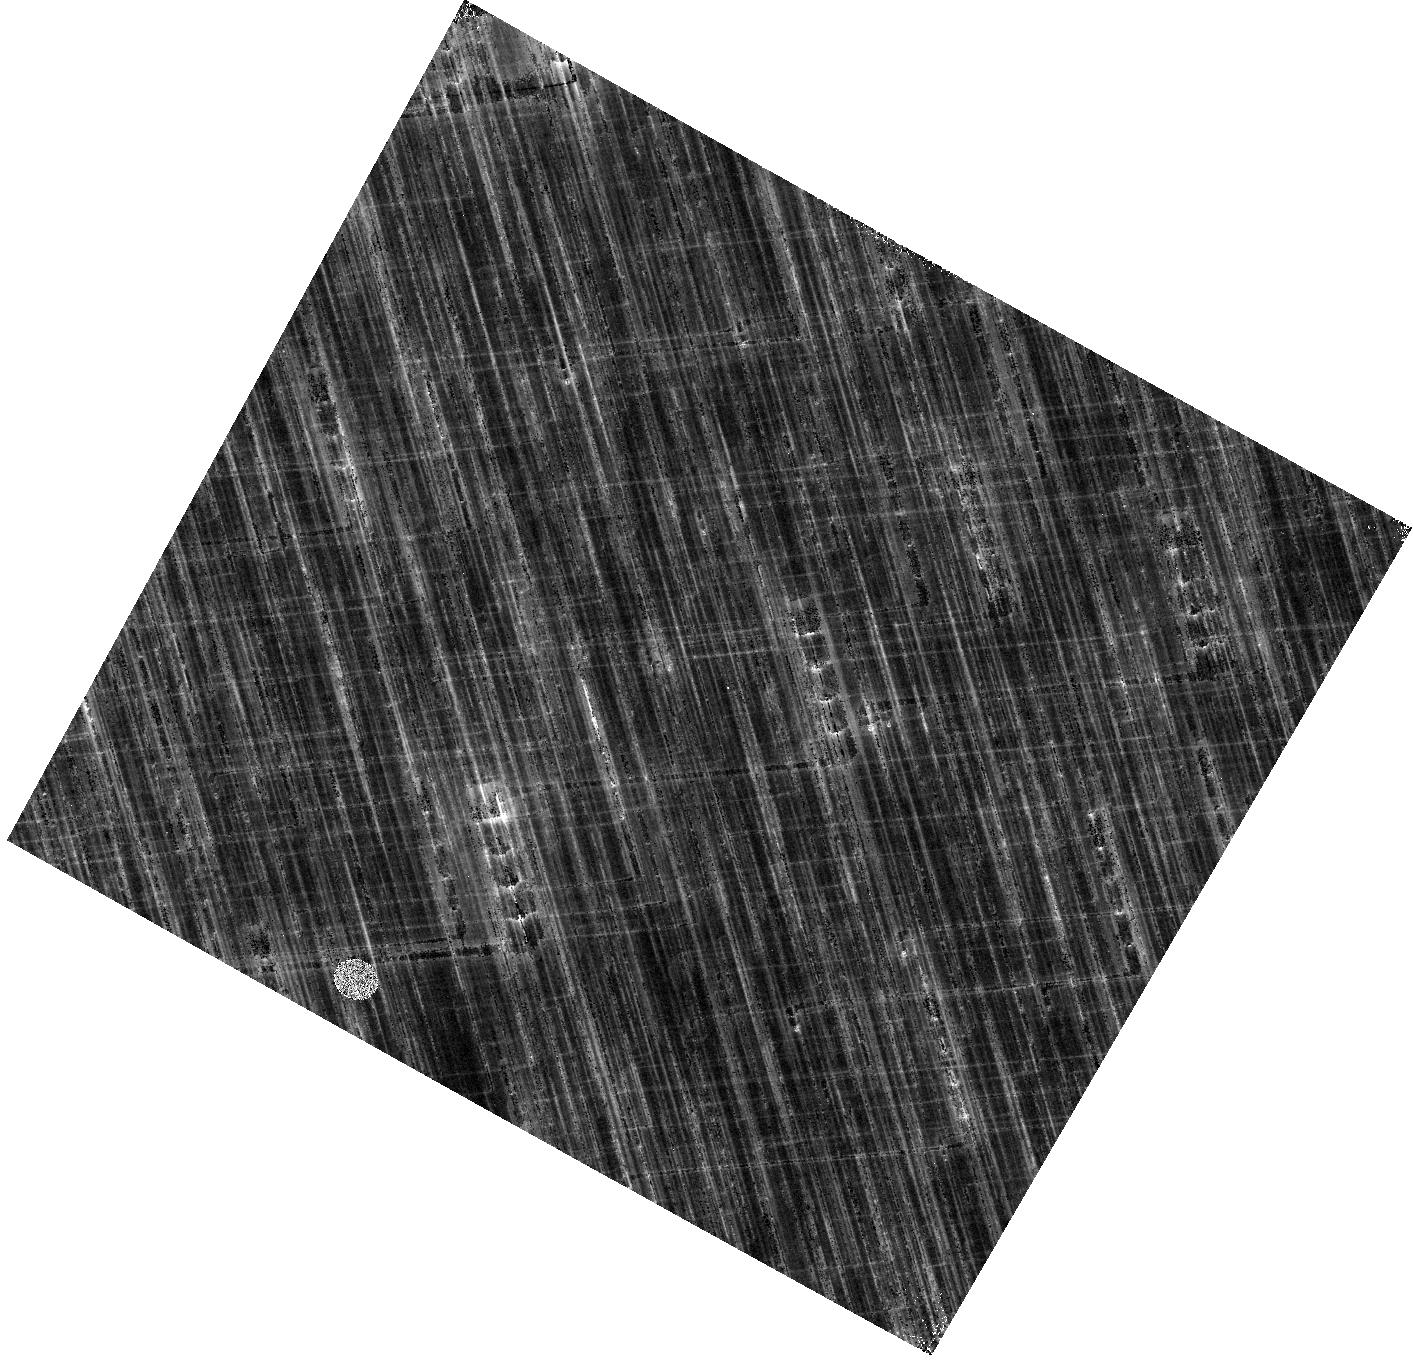
Target: V-TT-AQL. Instrument: WFC3/IR. Filter: F153M. Exposure: 6 min. Observation ID: hst_15879_pa_wfc3_ir_f153m_ie37pa

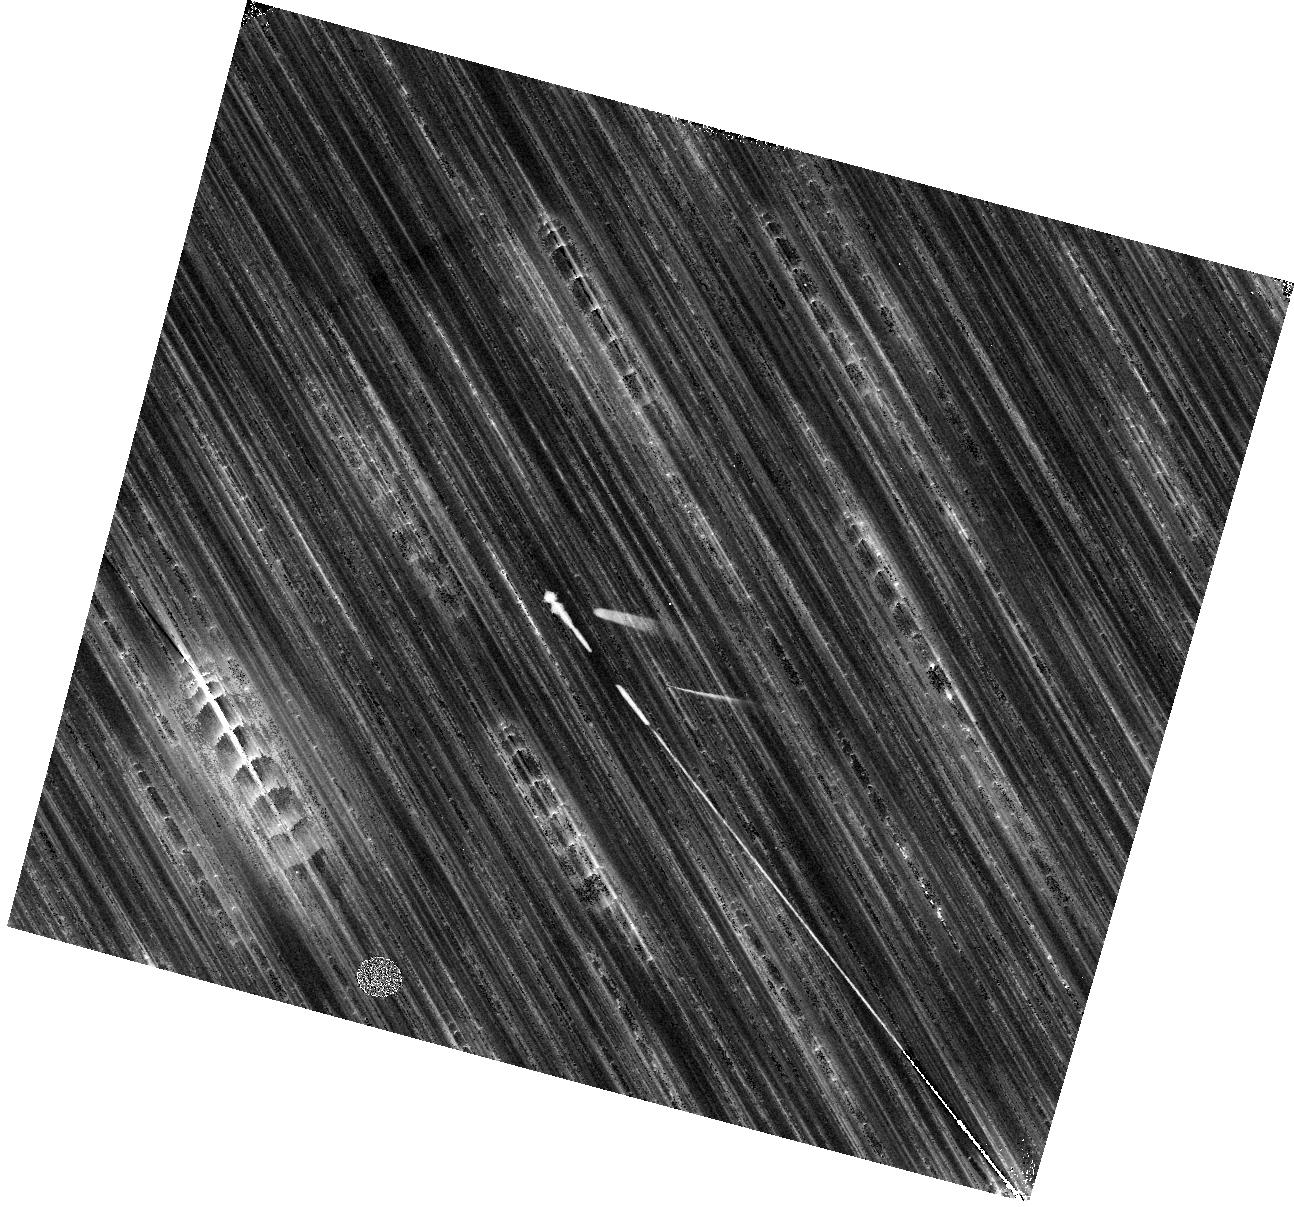
Target: V-T-CRU. Instrument: WFC3/IR. Filter: F153M. Exposure: 6 min. Observation ID: hst_15879_fa_wfc3_ir_f153m_ie37fa

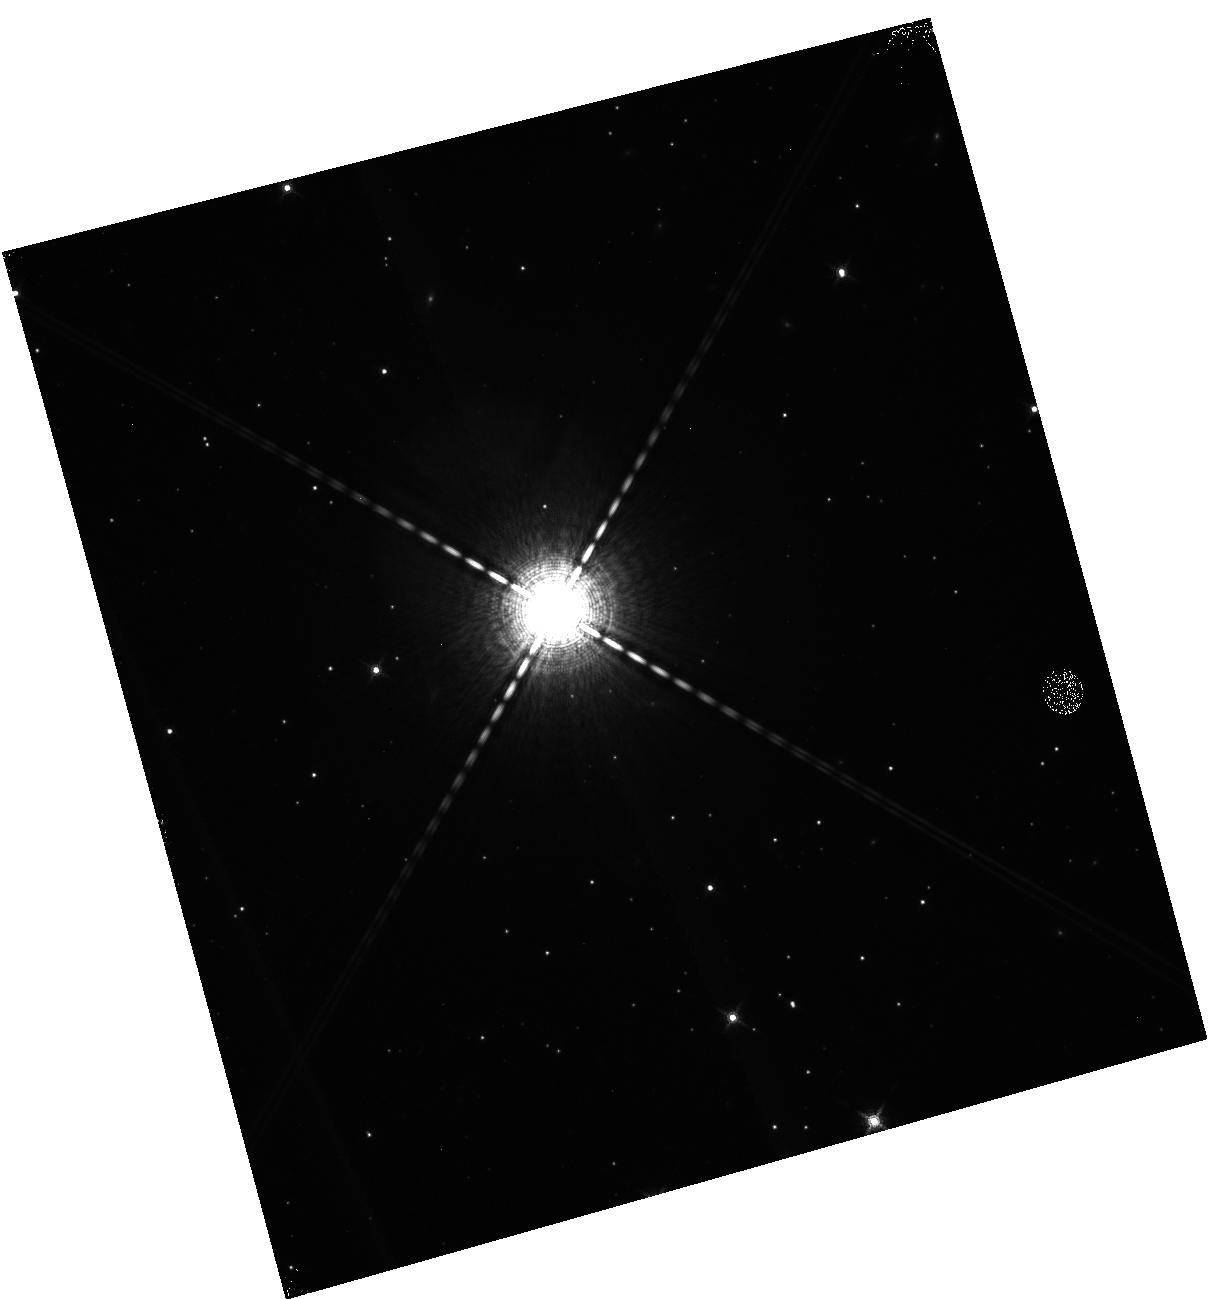
Target: V-RX-CAM. Instrument: WFC3/IR. Filter: F153M. Exposure: 6 min. Observation ID: hst_15879_6b_wfc3_ir_f153m_ie376b

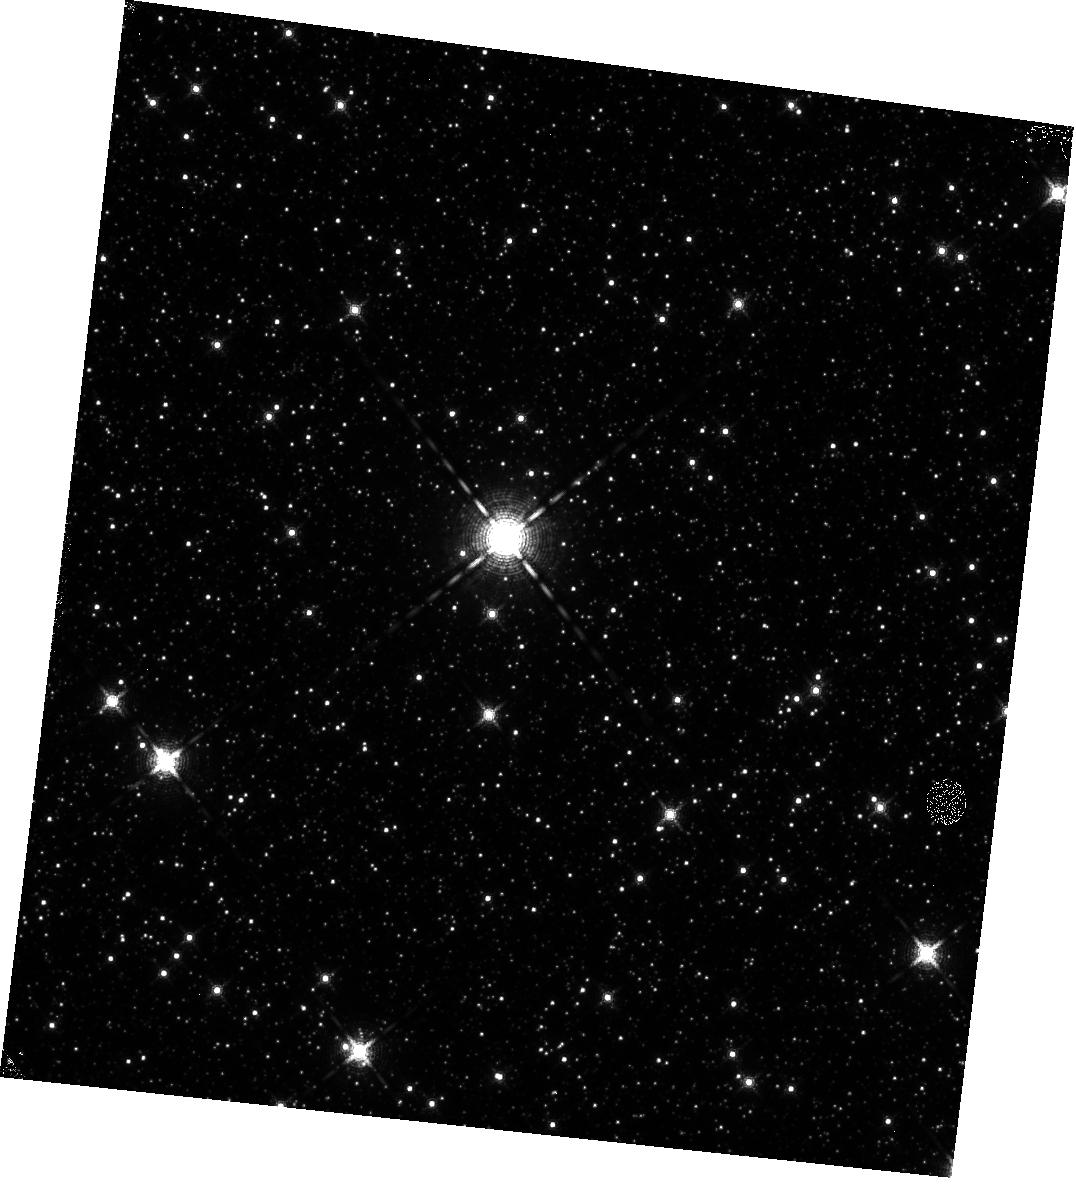
Target: V-SS-SCT. Instrument: WFC3/IR. Filter: F153M. Exposure: 6 min. Observation ID: hst_15879_zb_wfc3_ir_f153m_ie37zb

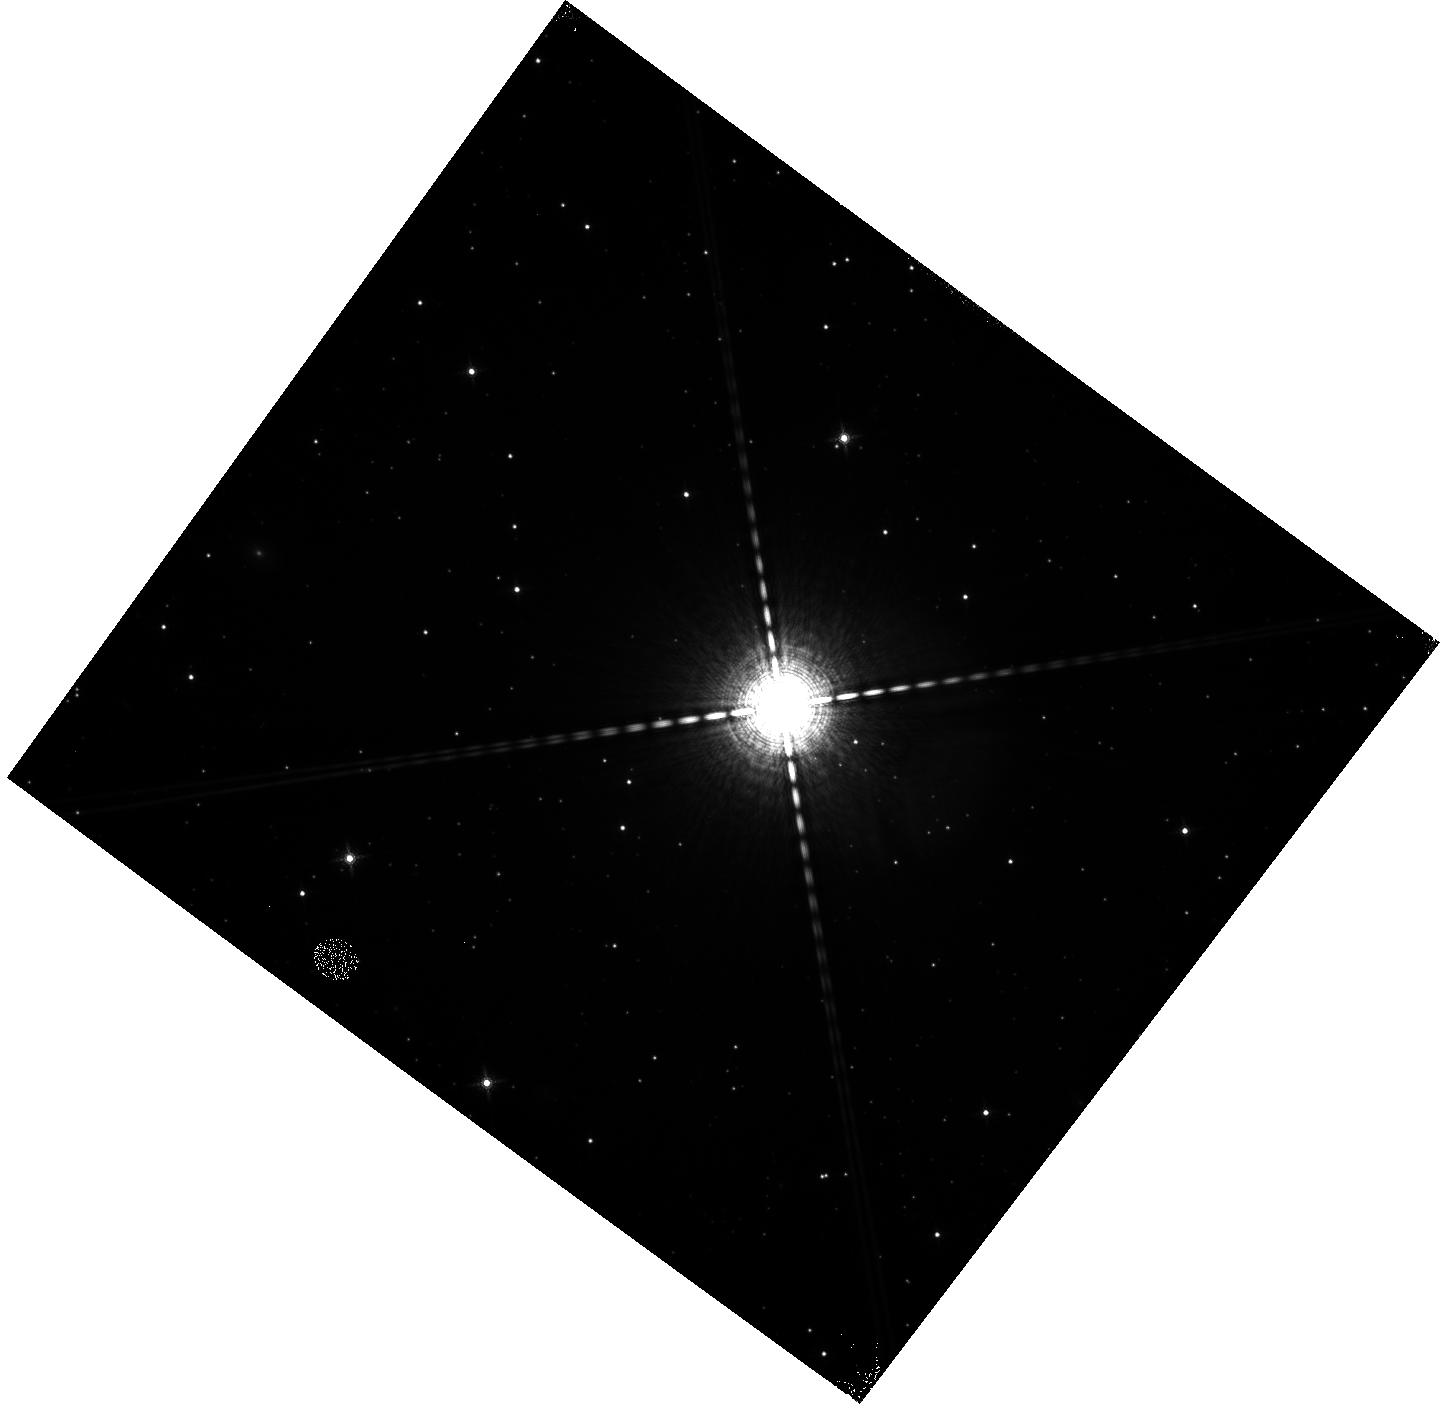
Target: V-U-AQL. Instrument: WFC3/IR. Filter: F153M. Exposure: 6 min. Observation ID: hst_15879_eb_wfc3_ir_f153m_ie37eb

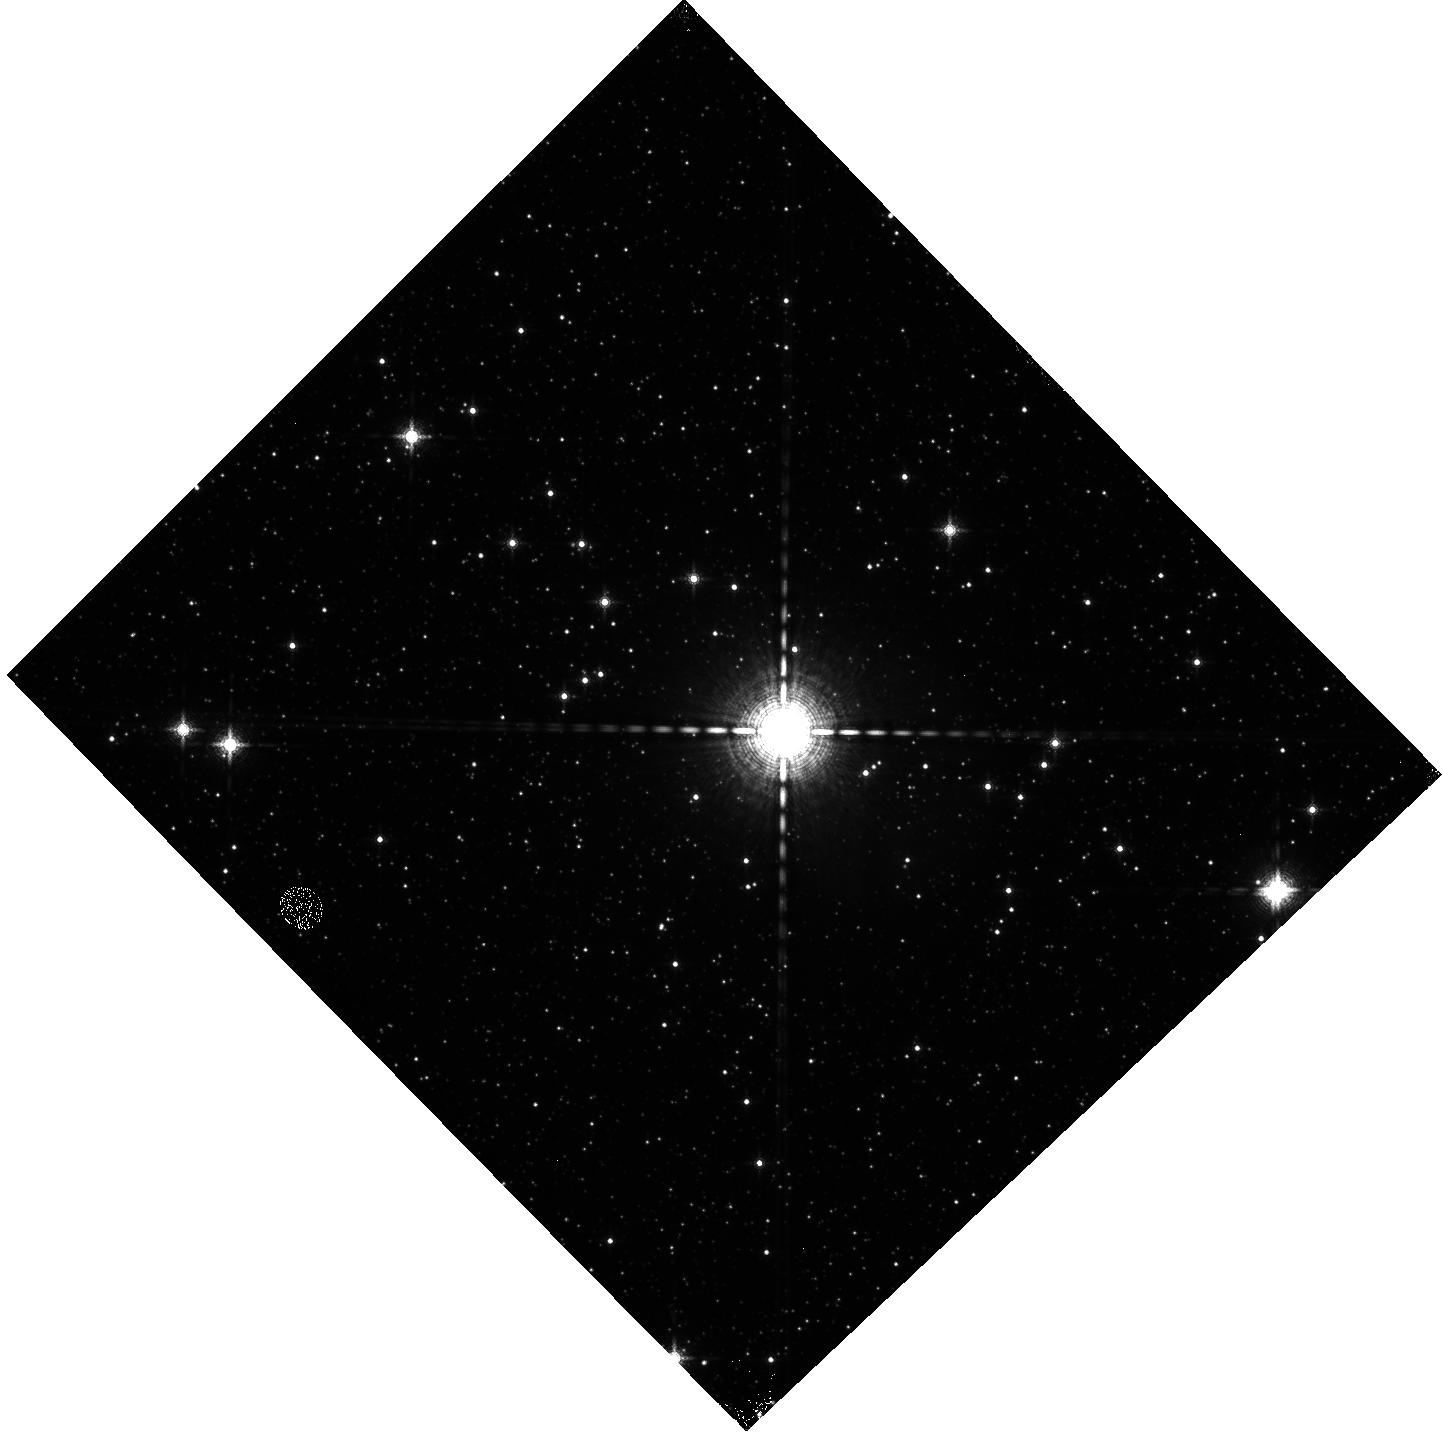
Target: V-U-SGR. Instrument: WFC3/IR. Filter: F153M. Exposure: 6 min. Observation ID: hst_15879_aa_wfc3_ir_f153m_ie37aa

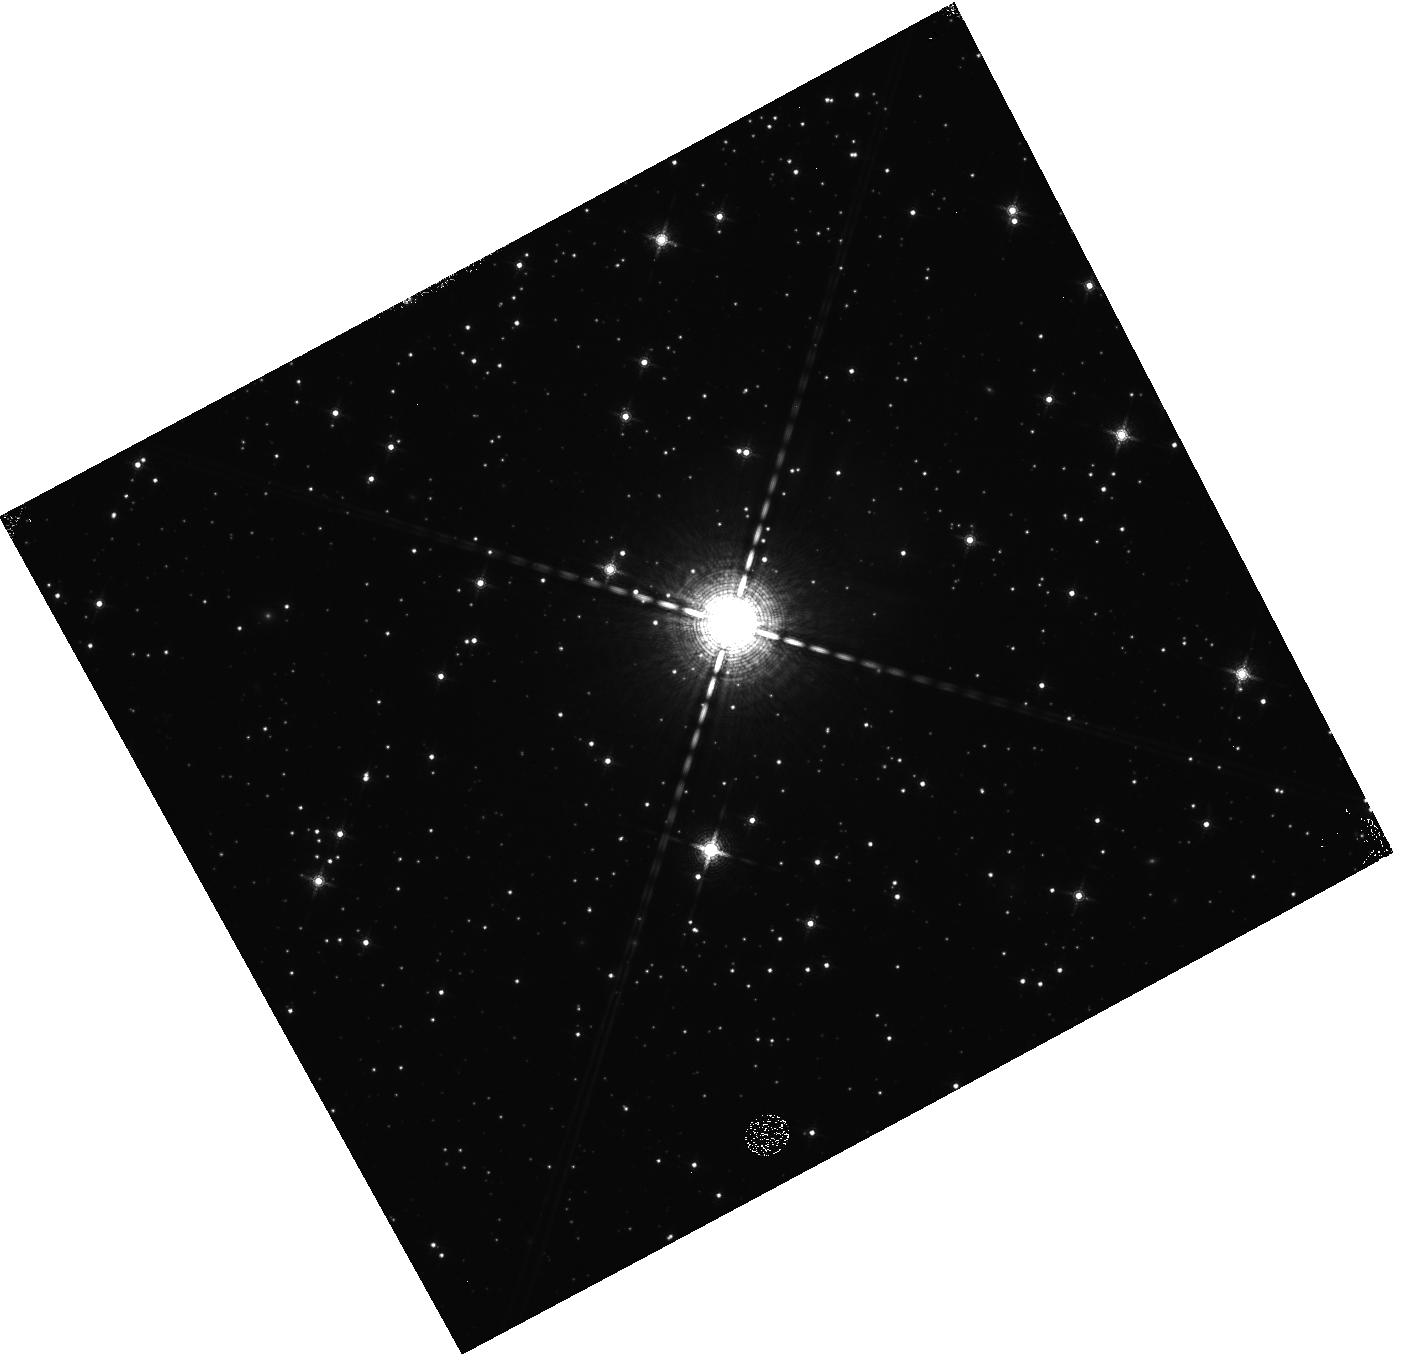
Target: V-V-VEL. Instrument: WFC3/IR. Filter: F153M. Exposure: 6 min. Observation ID: hst_15879_ta_wfc3_ir_f153m_ie37ta

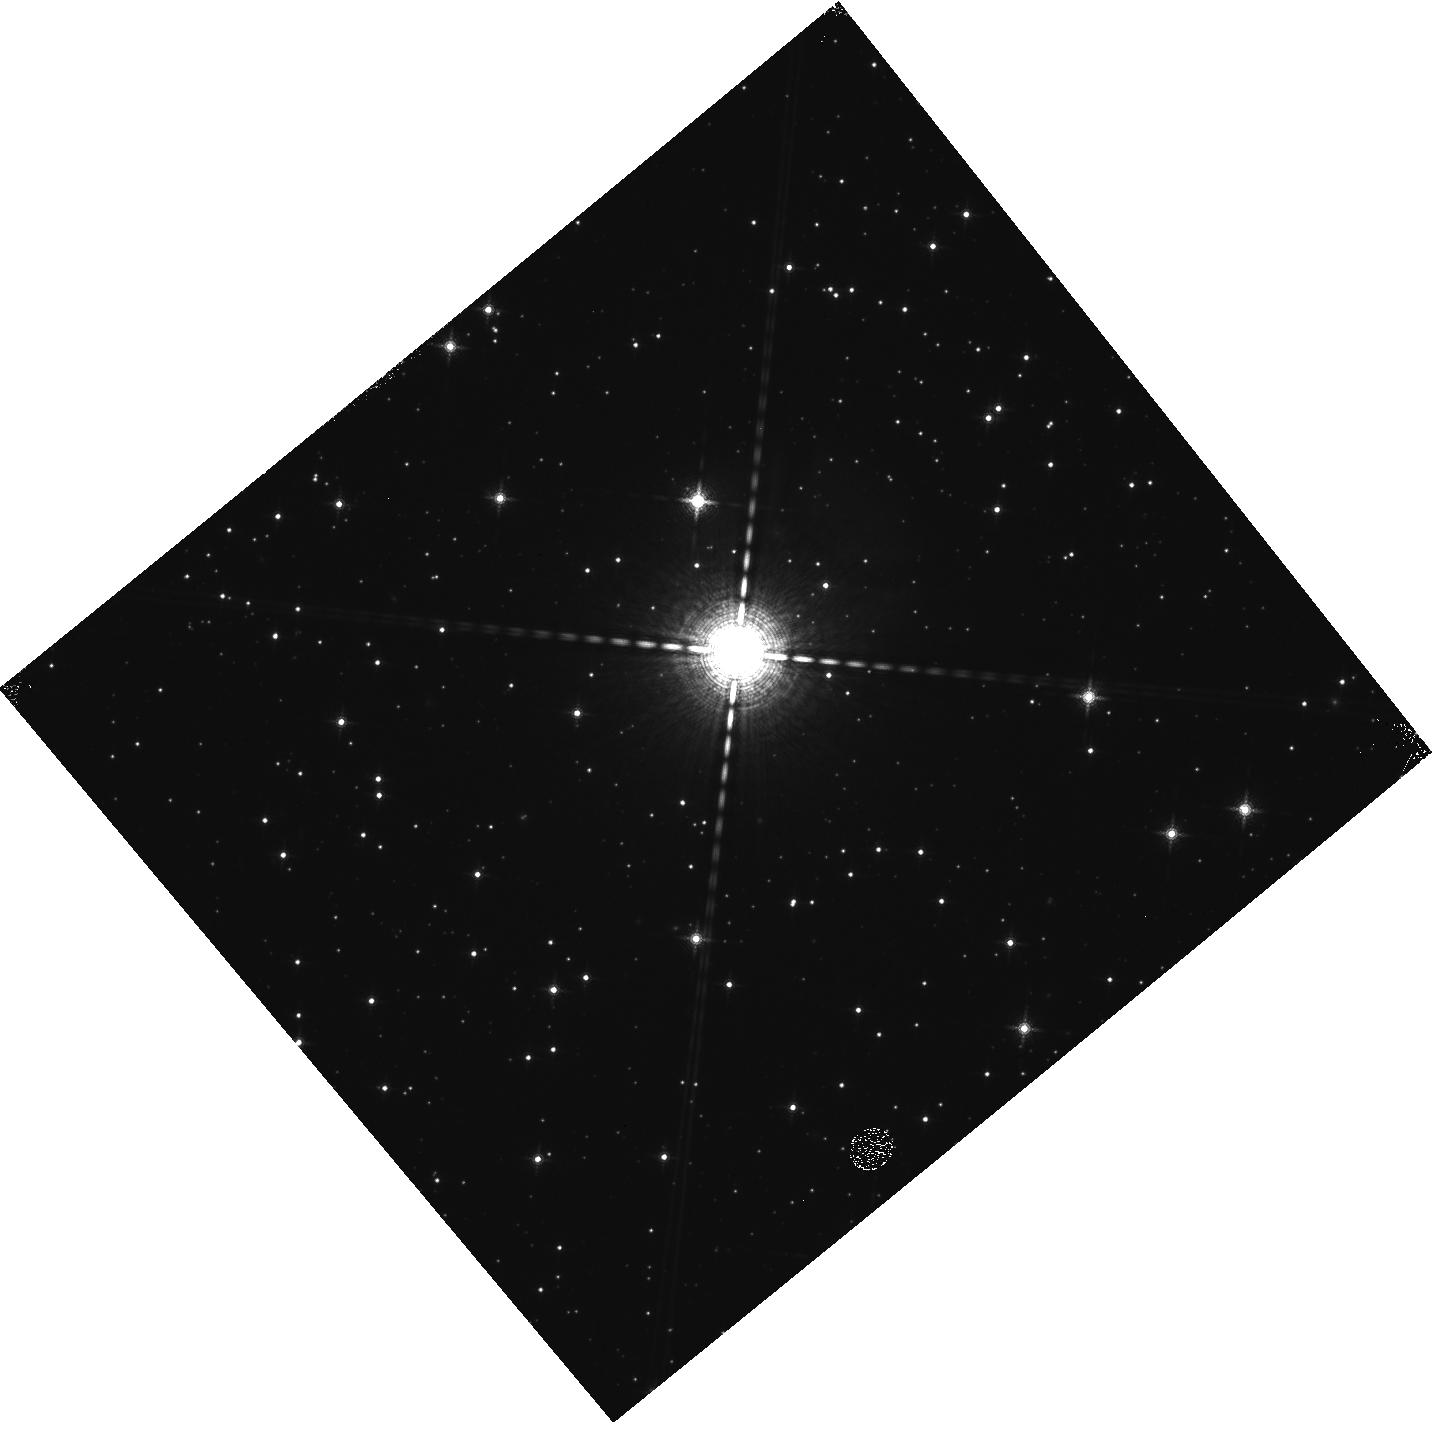
Target: V-T-VEL. Instrument: WFC3/IR. Filter: F153M. Exposure: 6 min. Observation ID: hst_15879_xa_wfc3_ir_f153m_ie37xa

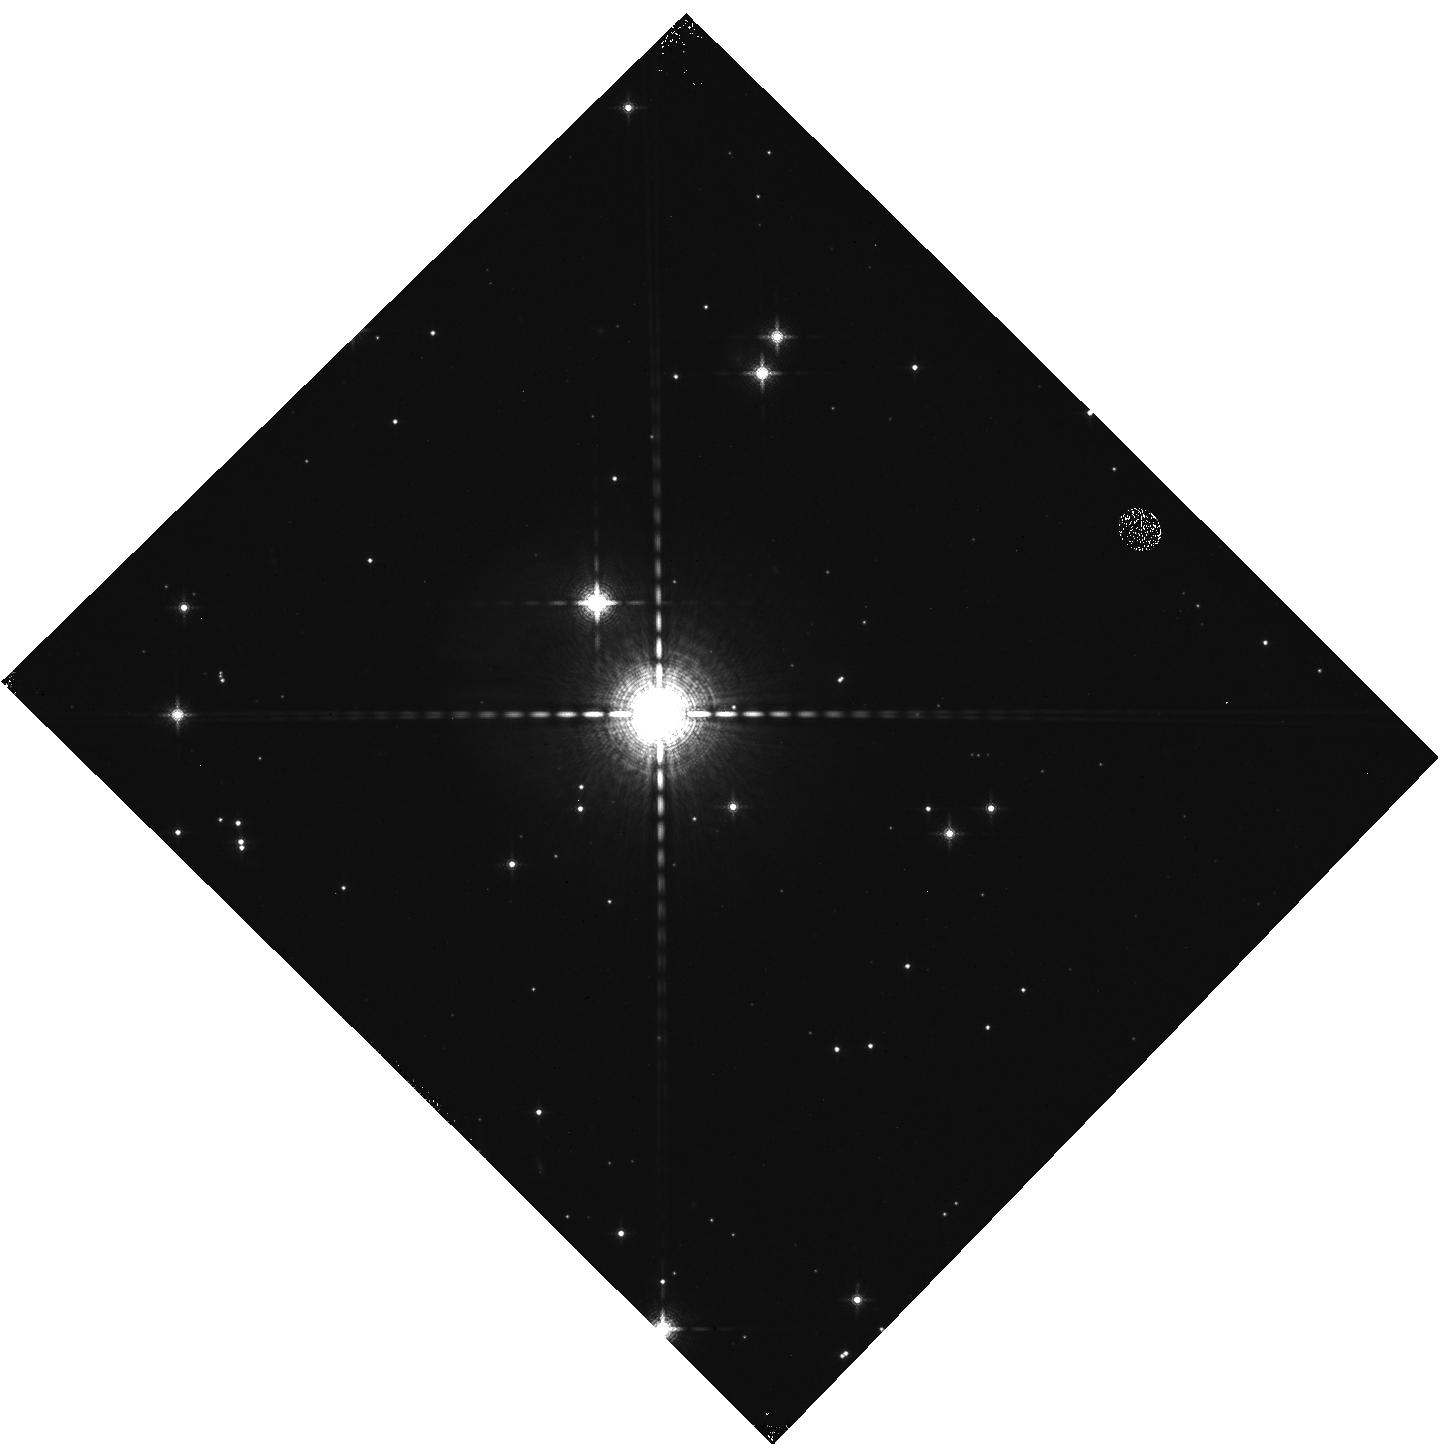
Target: V-ST-TAU. Instrument: WFC3/IR. Filter: F153M. Exposure: 6 min. Observation ID: hst_15879_b2_wfc3_ir_f153m_ie37b2

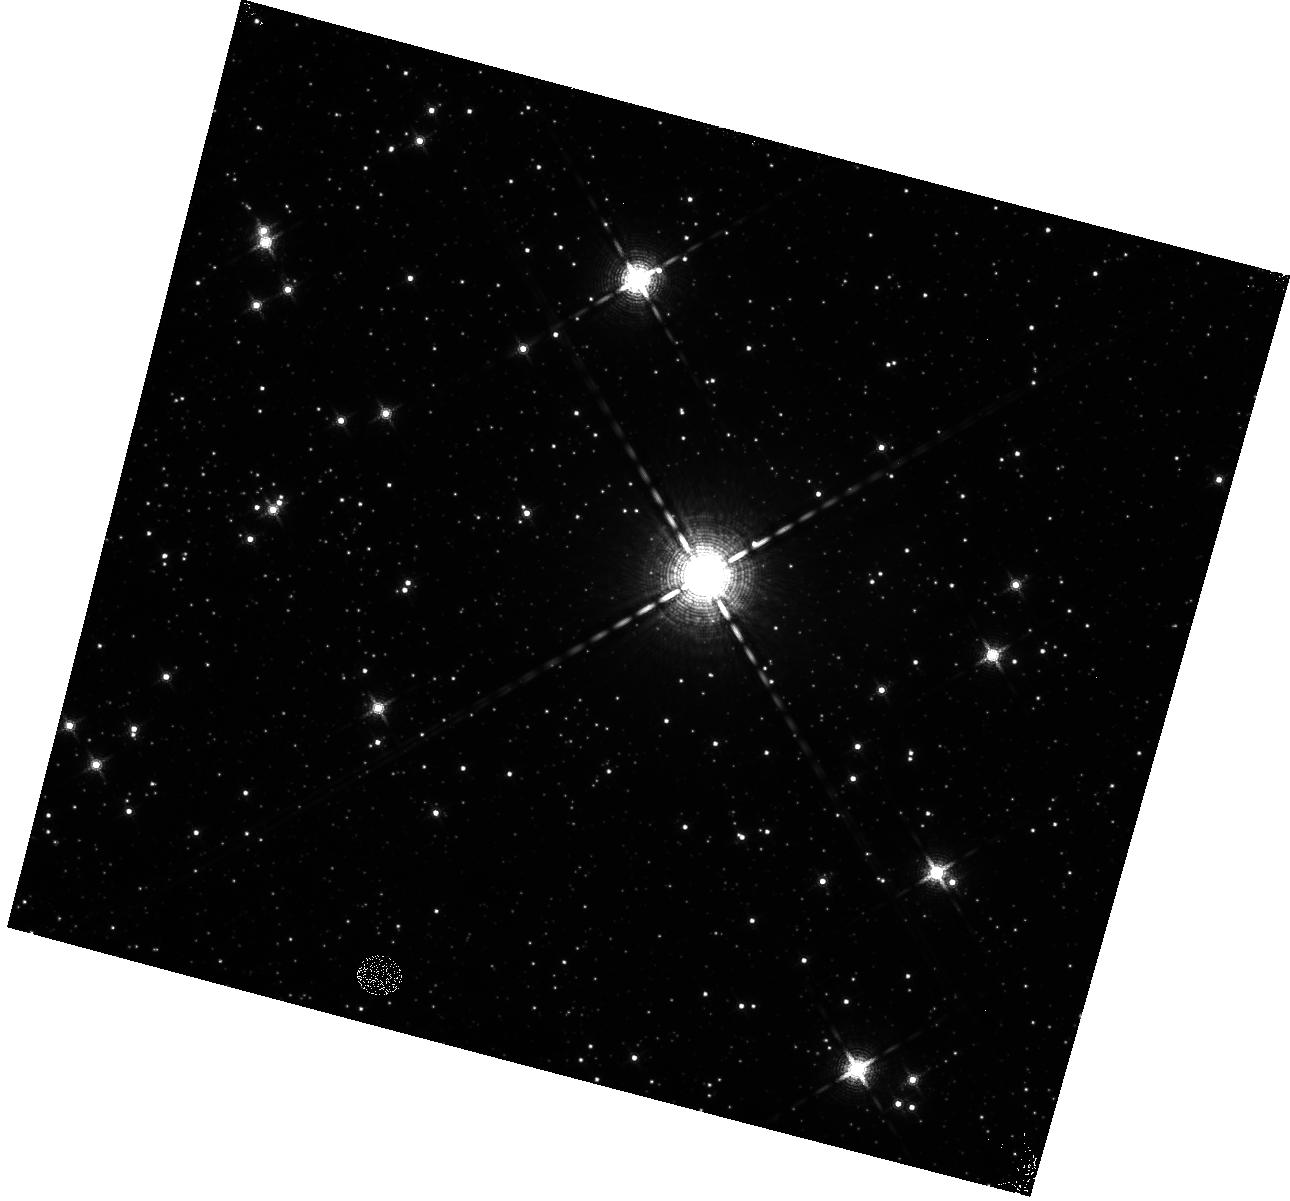
Target: V-R-CRU. Instrument: WFC3/IR. Filter: F153M. Exposure: 6 min. Observation ID: hst_15879_jb_wfc3_ir_f153m_ie37jb

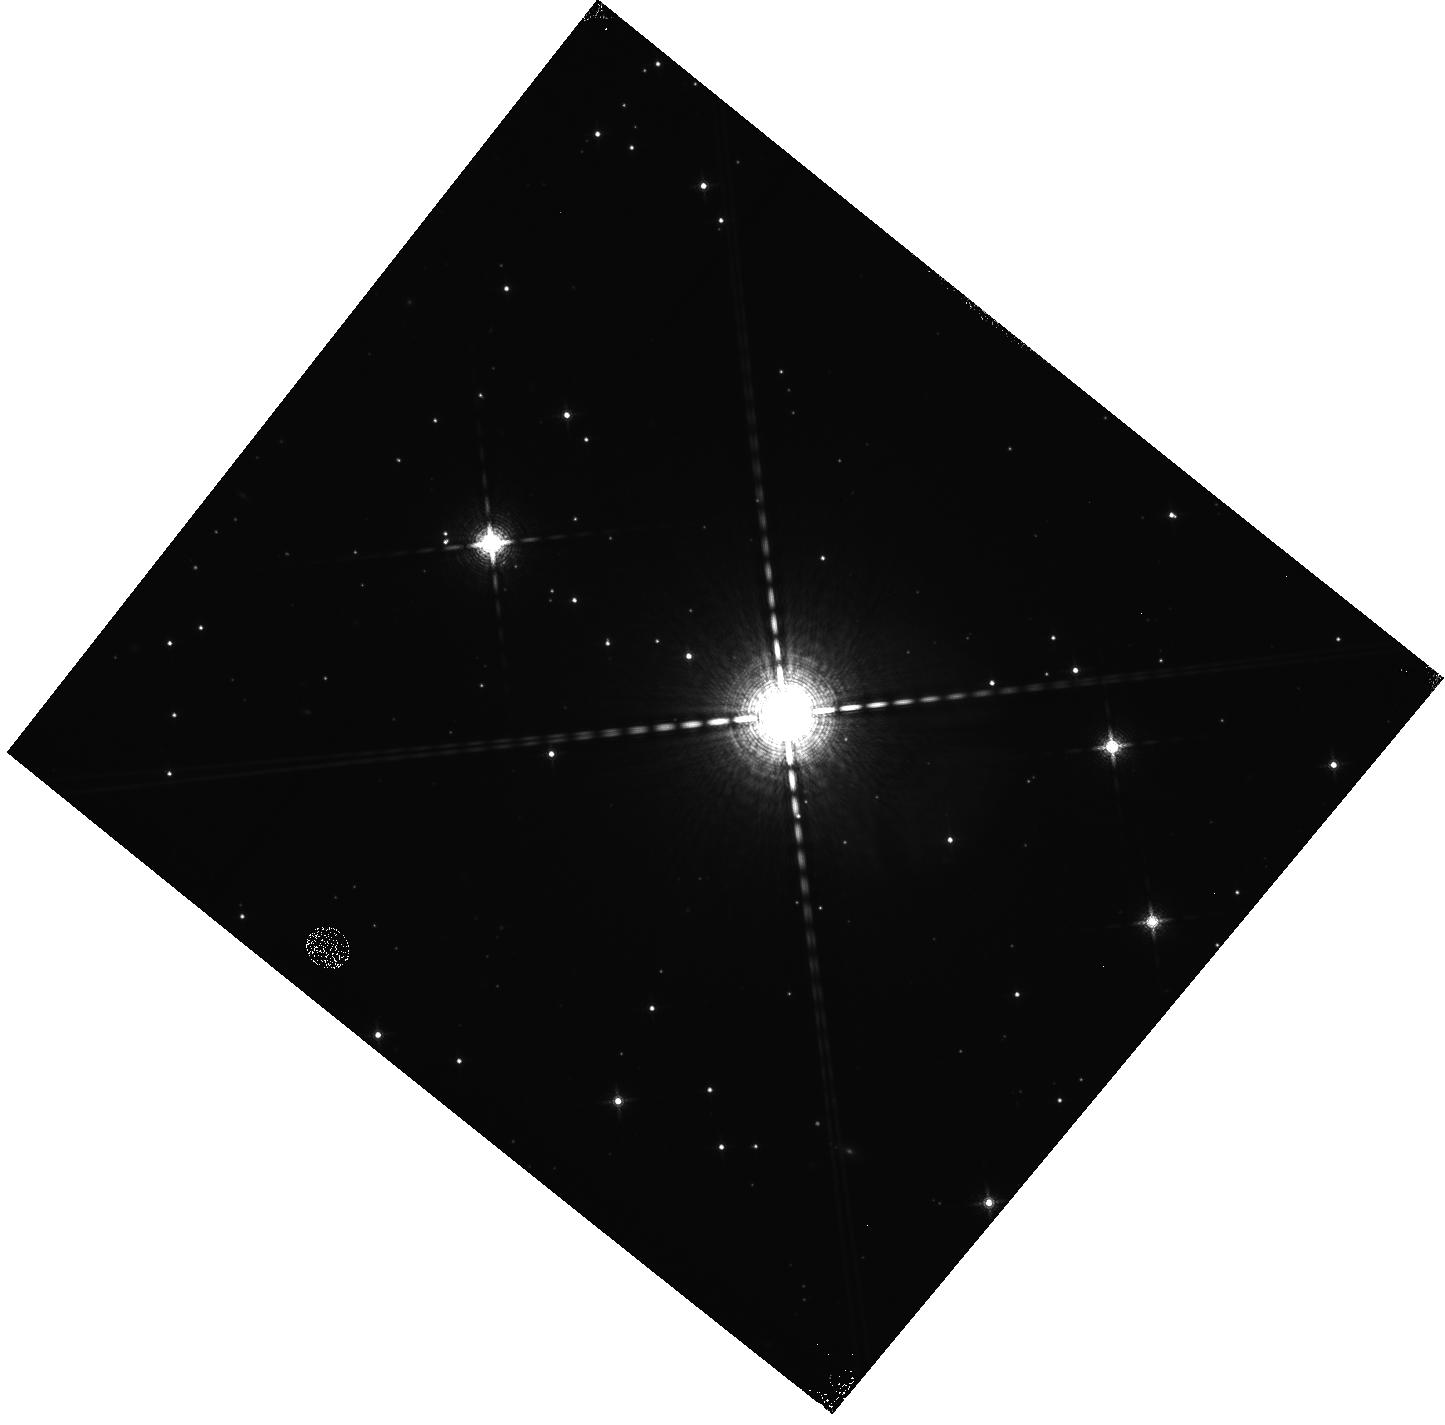
Target: V-W-GEM. Instrument: WFC3/IR. Filter: F153M. Exposure: 6 min. Observation ID: hst_15879_ob_wfc3_ir_f153m_ie37ob

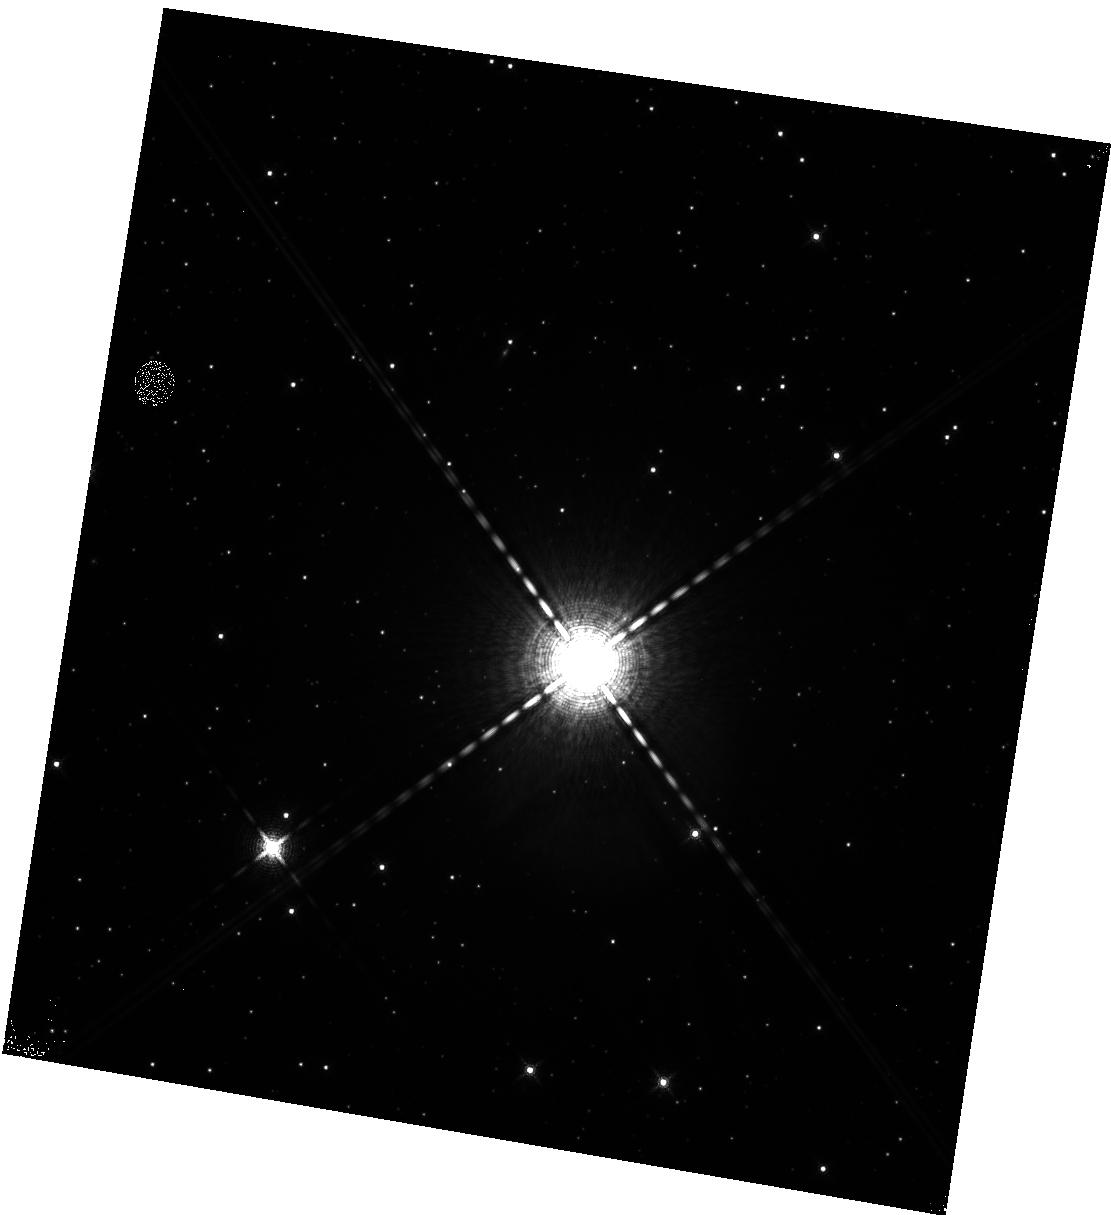
Target: V-S-MUS. Instrument: WFC3/IR. Filter: F153M. Exposure: 6 min. Observation ID: hst_15879_ba_wfc3_ir_f153m_ie37ba

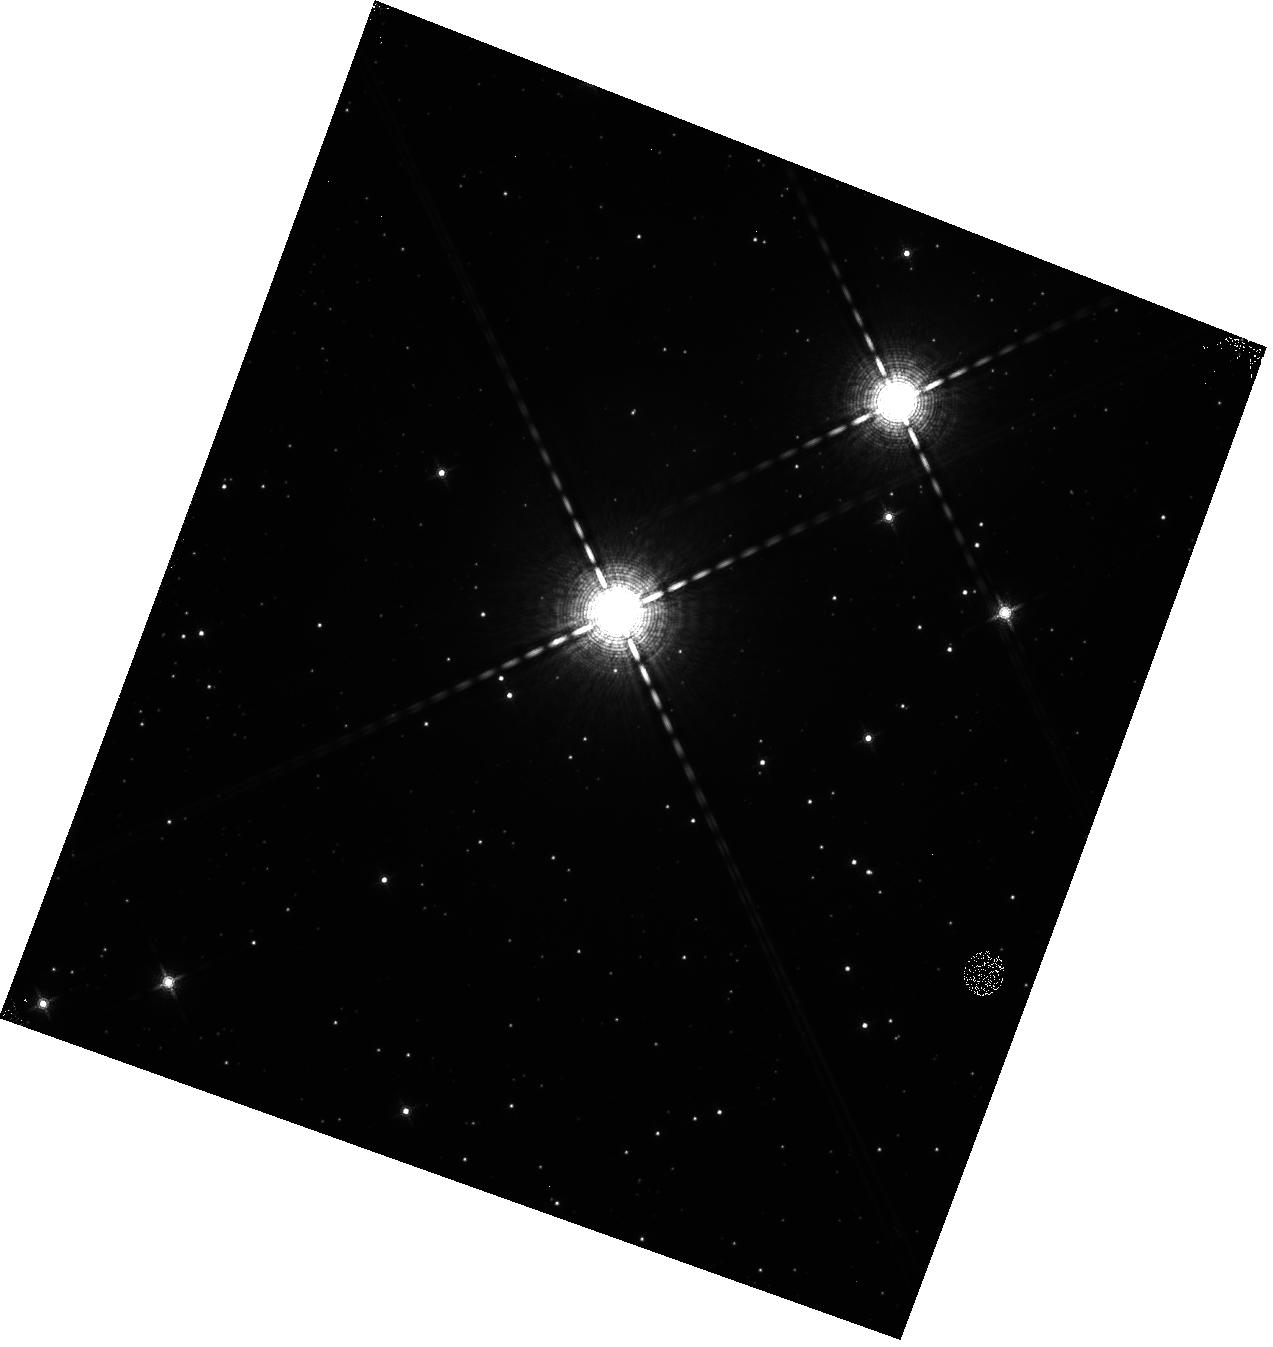
Target: V-TX-CYG. Instrument: WFC3/IR. Filter: F153M. Exposure: 6 min. Observation ID: hst_15879_3a_wfc3_ir_f153m_ie373a

A Measurement of the Gaia Offset to Build a Superior Distance Ladder and Resolve the Origin of the Hubble Tension (PI: Riess, Adam)

Observations of Cepheids with HST show the Universe is expanding significantly faster than expected under the assumption of LambdaCDM calibrated with measurements from the early Universe. The significance of this remarkable result has reached 4.4 sigma and passed numerous tests of robustness. Improving the measurement of the Hubble constant now can move us beyond merely detecting this discrepancy to identifying its origin. Parallaxes of Milky Way Cepheids obtained with the Gaia mission offer the means to build a superior distance ladder and reach this goal, but to fully exploit them we need to better separate the Gaia parallax offset term (a large systematic error) from its measurements of Cepheid parallaxes. We propose a SNAP program to observe the 40 nearest Milky Way Cepheids (below Gaia saturation) whose low sensitivity to the offset term can be used with more distant variables to separate it from the calibration of Cepheid luminosities. We propose to observe these objects with spatial scanning and the same WFC3 three-band photometric system used for extragalactic Cepheids to nullify the effects of photometric zeropoint errors along the distance ladder. This program will cut the uncertainty in the Gaia offset in half, of broad use to the astronomical community, while simultaneously improving the calibration of Cepheid luminosities with Gaia parallaxes by a factor of 4 (from 3.3% to 0.8%). This will enable a 1% measurement of the Hubble constant and increase its leverage for identifying the source of the discrepancy. Gaia and HST, each doing what they do best, can continue to steadily advance our knowledge of what appears to be a new feature in the cosmological model